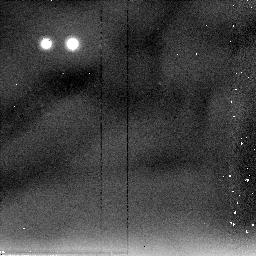
Target: M87-THROW. Instrument: NICMOS/NIC2. Filter: F205W. Exposure: 6 min. Observation ID: n4k5a4010

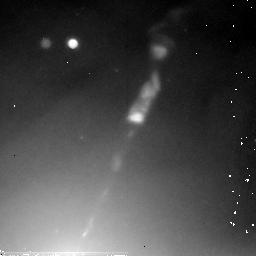
Target: M87-JET-POS3. Instrument: NICMOS/NIC2. Filter: F205W. Exposure: 36 min. Observation ID: n4k554010

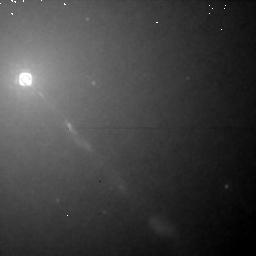
Target: M87-JET-POS1. Instrument: NICMOS/NIC1. Filter: F160W. Exposure: 30 min. Observation ID: n4k502010

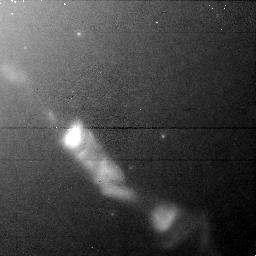
Target: M87-JET-POS2. Instrument: NICMOS/NIC1. Filter: F110W. Exposure: 13 min. Observation ID: n4k501020

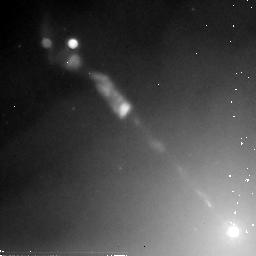
Target: M87-JET-POS3. Instrument: NICMOS/NIC2. Filter: F205W. Exposure: 36 min. Observation ID: n4k508010

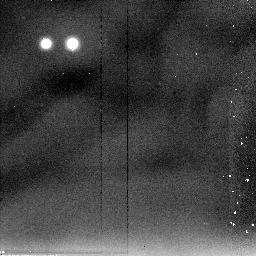
Target: M87-THROW. Instrument: NICMOS/NIC2. Filter: F205W. Exposure: 6 min. Observation ID: n4k553020

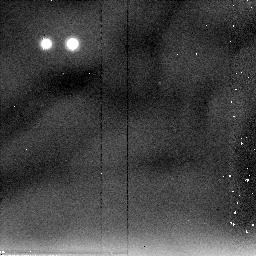
Target: M87-THROW. Instrument: NICMOS/NIC2. Filter: F205W. Exposure: 6 min. Observation ID: n4k5a3010

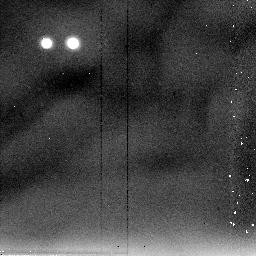
Target: M87-THROW. Instrument: NICMOS/NIC2. Filter: F205W. Exposure: 6 min. Observation ID: n4k507020

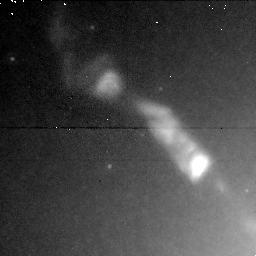
Target: M87-JET-POS2. Instrument: NICMOS/NIC1. Filter: F160W. Exposure: 13 min. Observation ID: n4k506020

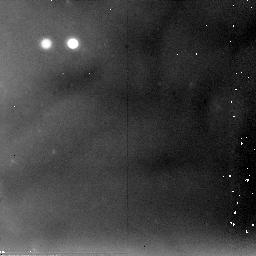
Target: M87-JET-POS3. Instrument: NICMOS/NIC2. Filter: F205W. Exposure: 36 min. Observation ID: n4k503010

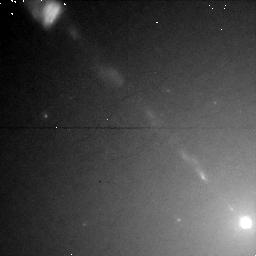
Target: M87-JET-POS1. Instrument: NICMOS/NIC1. Filter: F110W. Exposure: 30 min. Observation ID: n4k505010

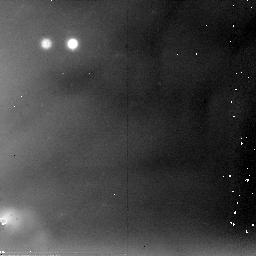
Target: M87-JET-POS3. Instrument: NICMOS/NIC2. Filter: F205W. Exposure: 36 min. Observation ID: n4k504010

MULTI-WAVELENGTH MONITORING OF THE M87 JET (PI: Perlman, Eric S.)

As part of our ongoing investigation of the M87 jet, we propose to add concurrent NICMOS observations to our already- approved Cycle 7-9 suite of optical (WFPC2) and near-UV (FOC) observations. Our cycle 4-6 monitoring program reveals striking evolution in the jet structure over a 2 year period. A number of superluminal components are seen, with speeds between 2c and 6c; and many components vary significantly with time, with new ones emerging and others fading from view during this short timespan. The proposed observations will give us the unique opportunity to track the secular evolution of the synchrotron spectrum of superluminal components in the jet. The turnover frequency and spectral index of these components is expected to respond sensitively to the acceleration and energy loss mechanisms at work in extragalactic jets. As superluminal components are born, the synchrotron component should become harder and the turnover frequency should increase. Later evolutionary stages should see a gradual softening of the spectrum and a decrease in the turnover frequency as the components fade and synchrotron losses dominate. Models based upon non-simultaneous ground- based data predict that the turnover wavelength of most or all jet components should be between 0.5 and 2 microns.